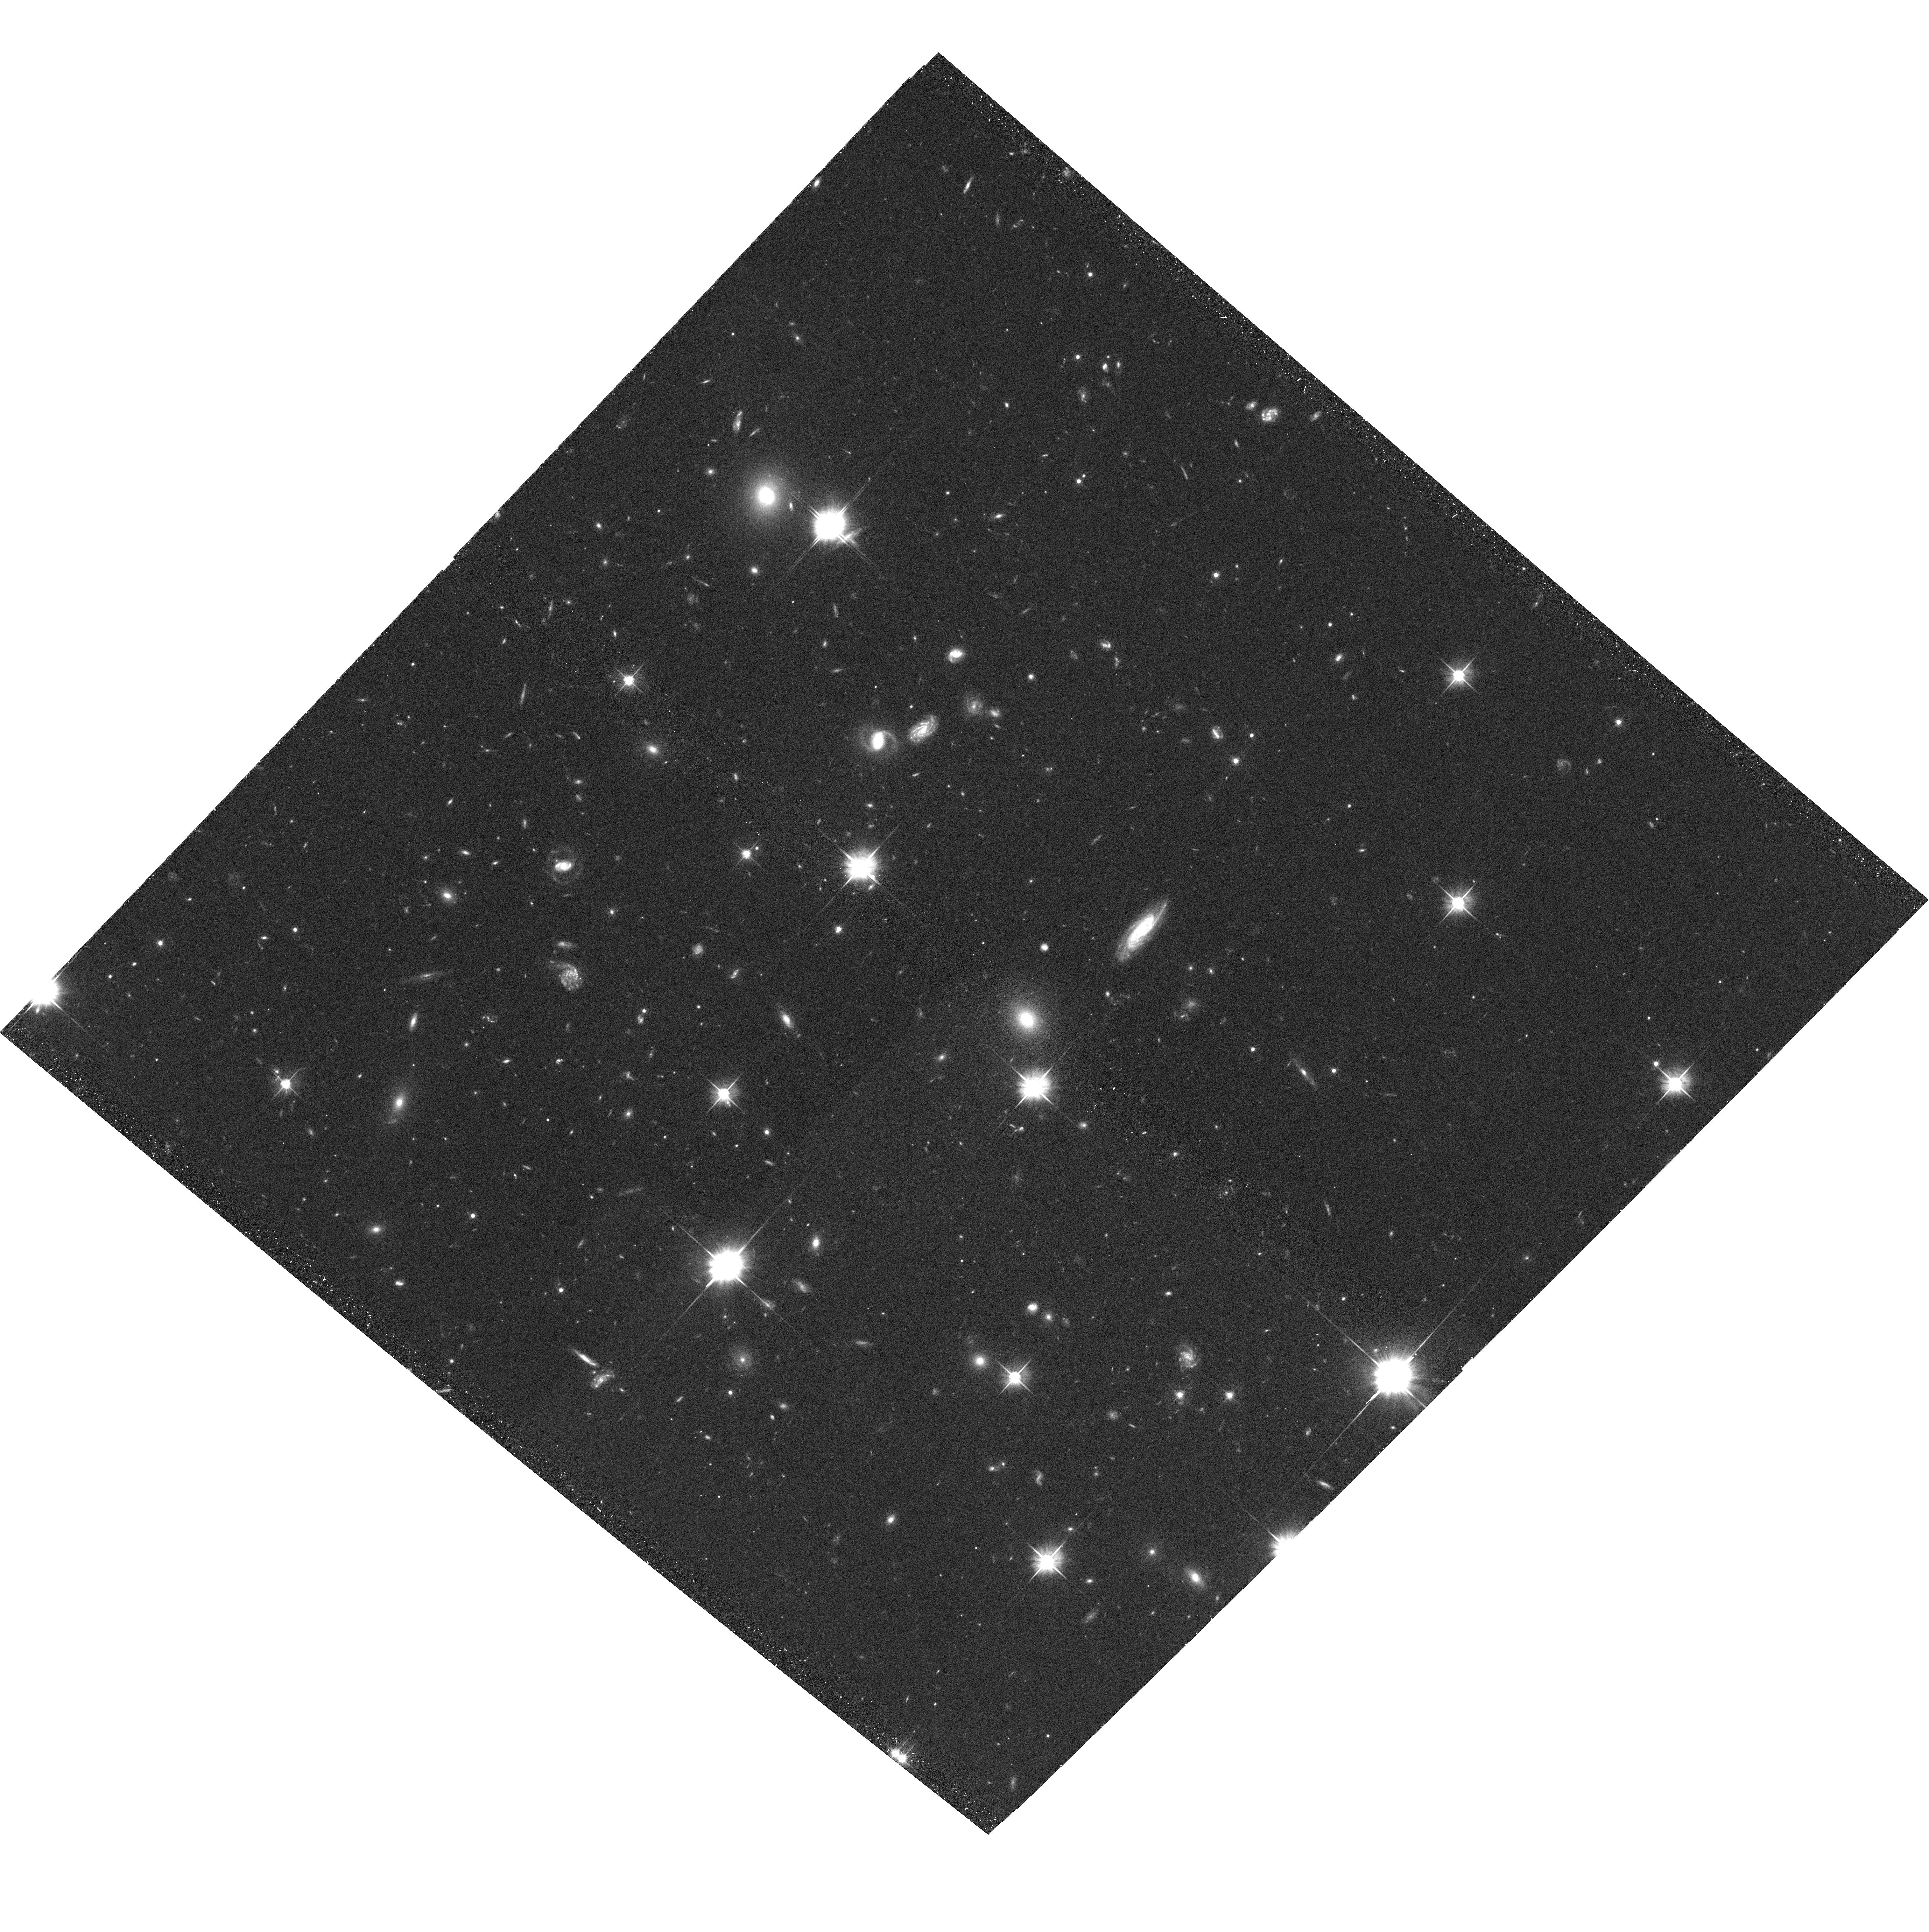
Target: MACSJ0717.5+3745-POS5
Instrument: ACS/WFC
Filter: F606W
Exposure: 33 min
Observation ID: hst_10420_15_acs_wfc_f606w_j97015

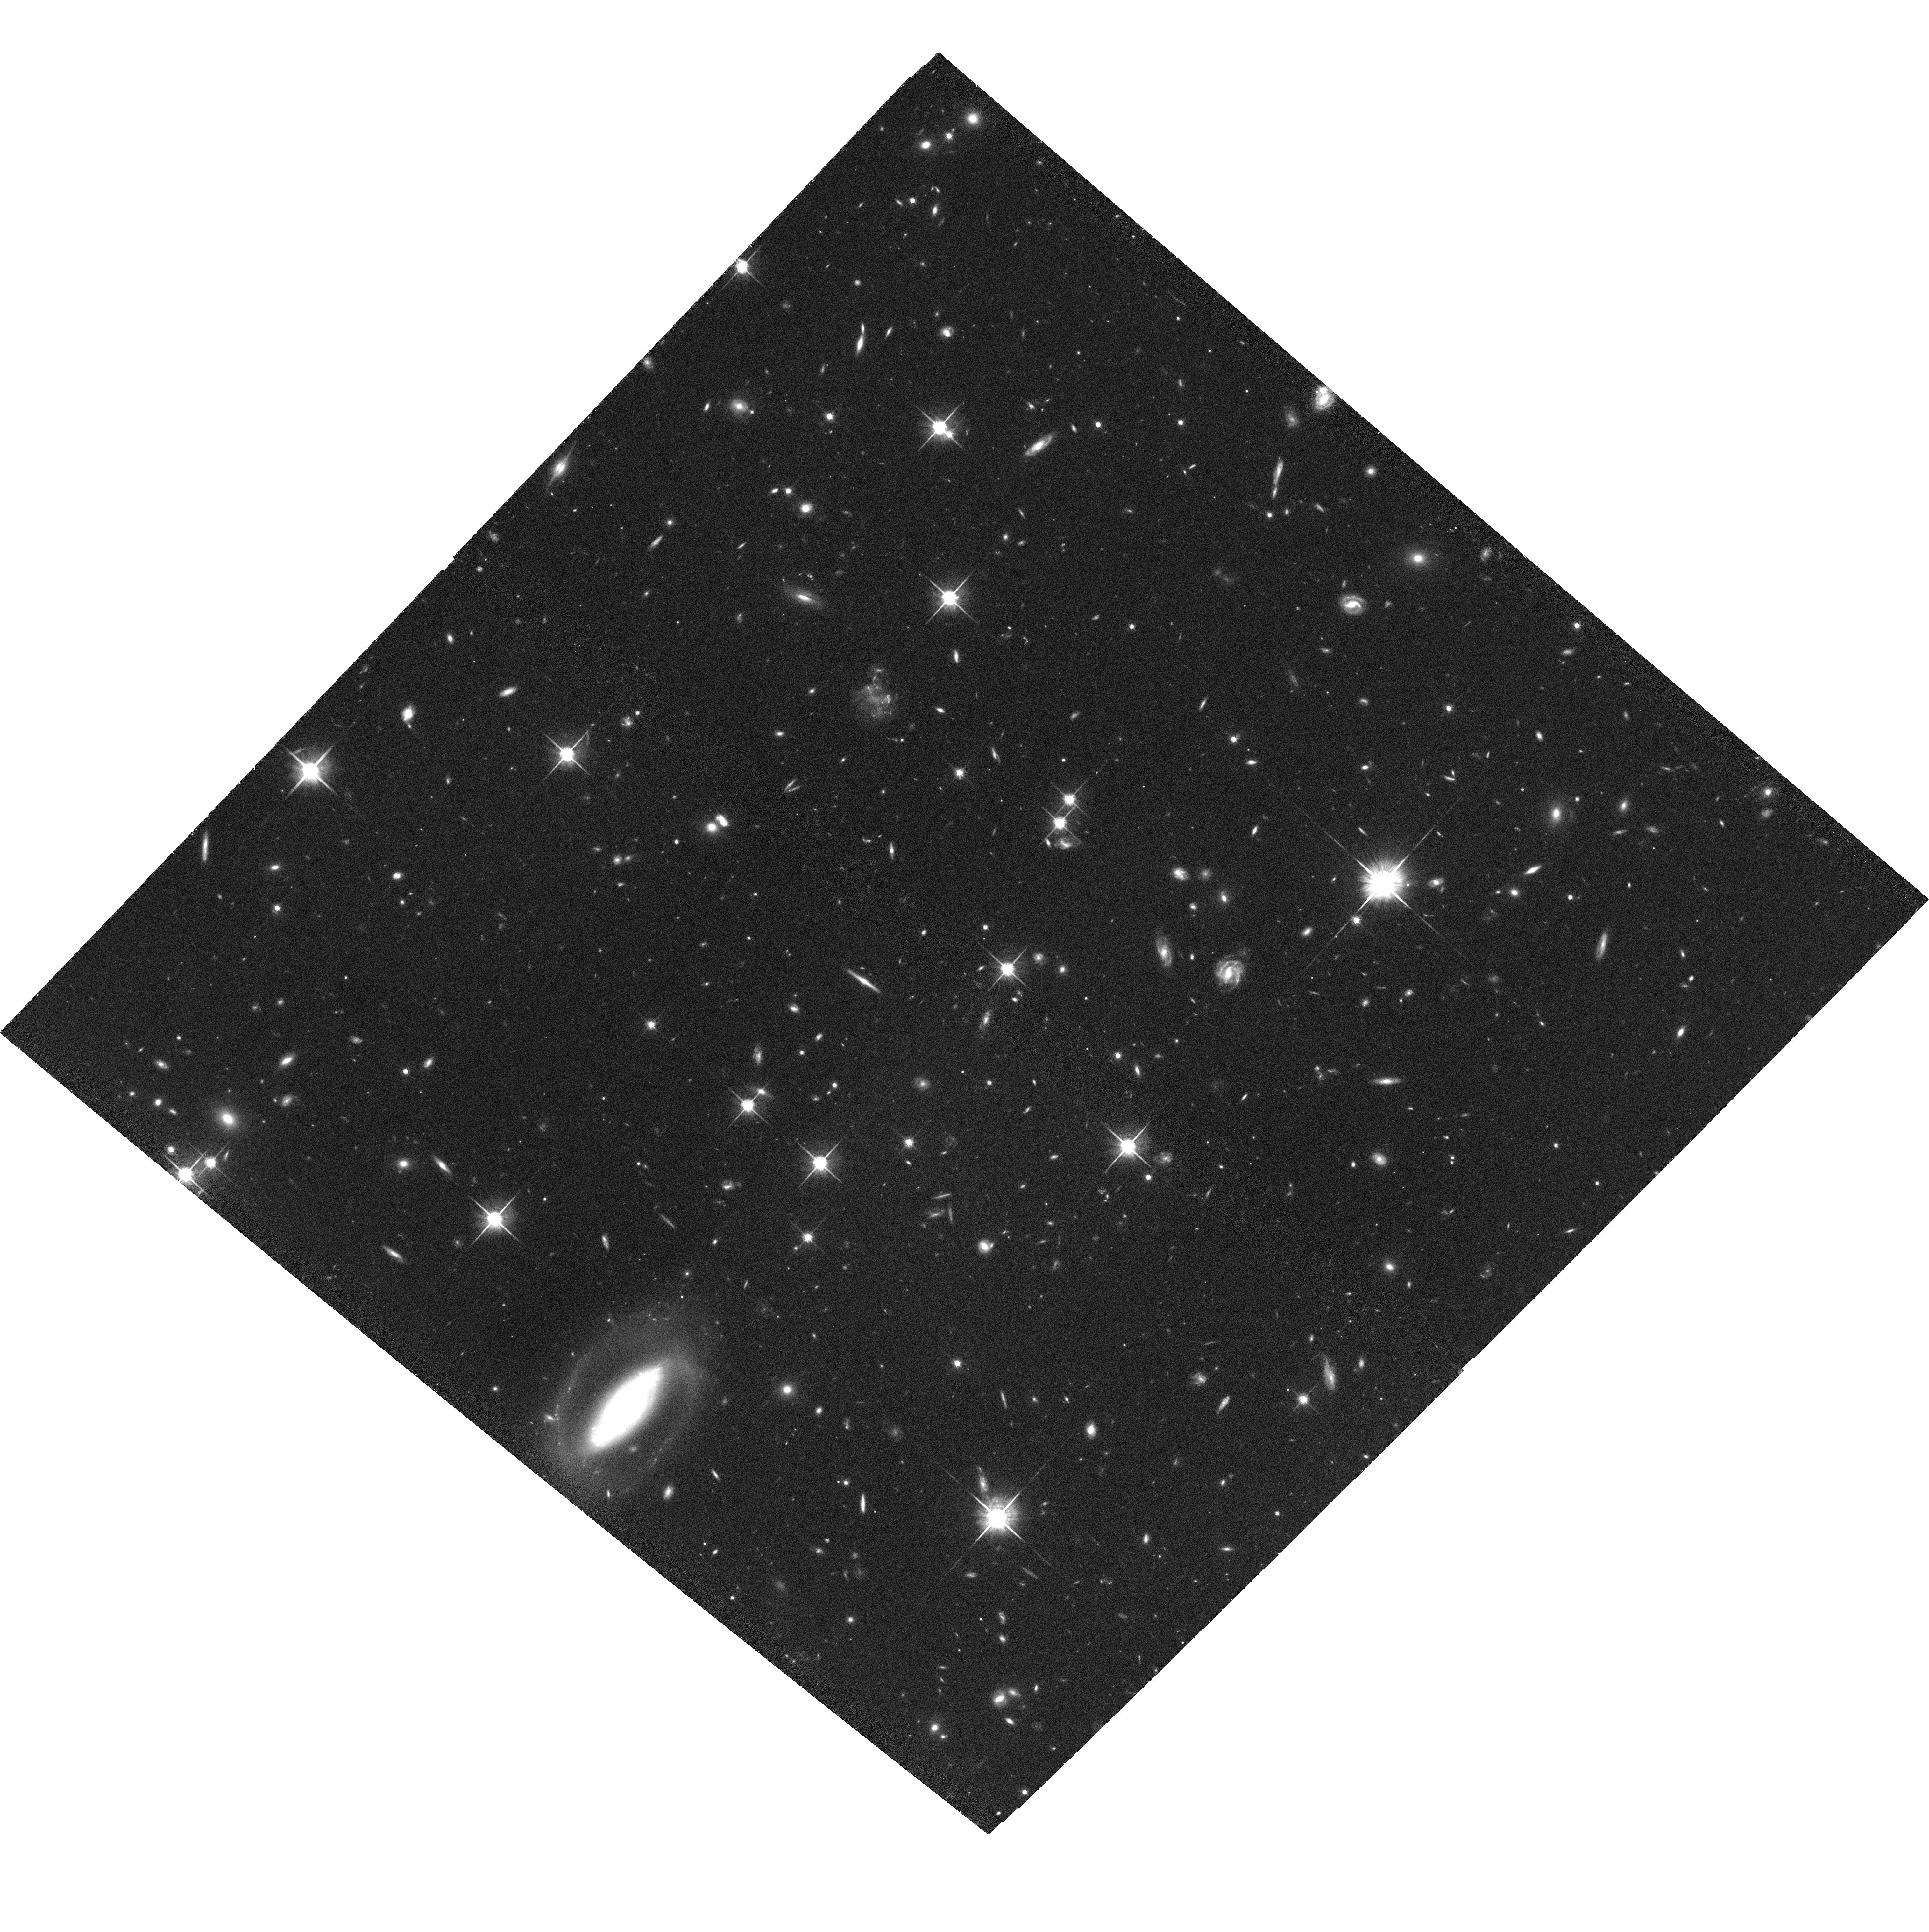
Target: MACSJ0717.5+3745-POS5
Instrument: ACS/WFC
Filter: F814W
Exposure: 1.1 h
Observation ID: hst_10420_14_acs_wfc_f814w_j97014

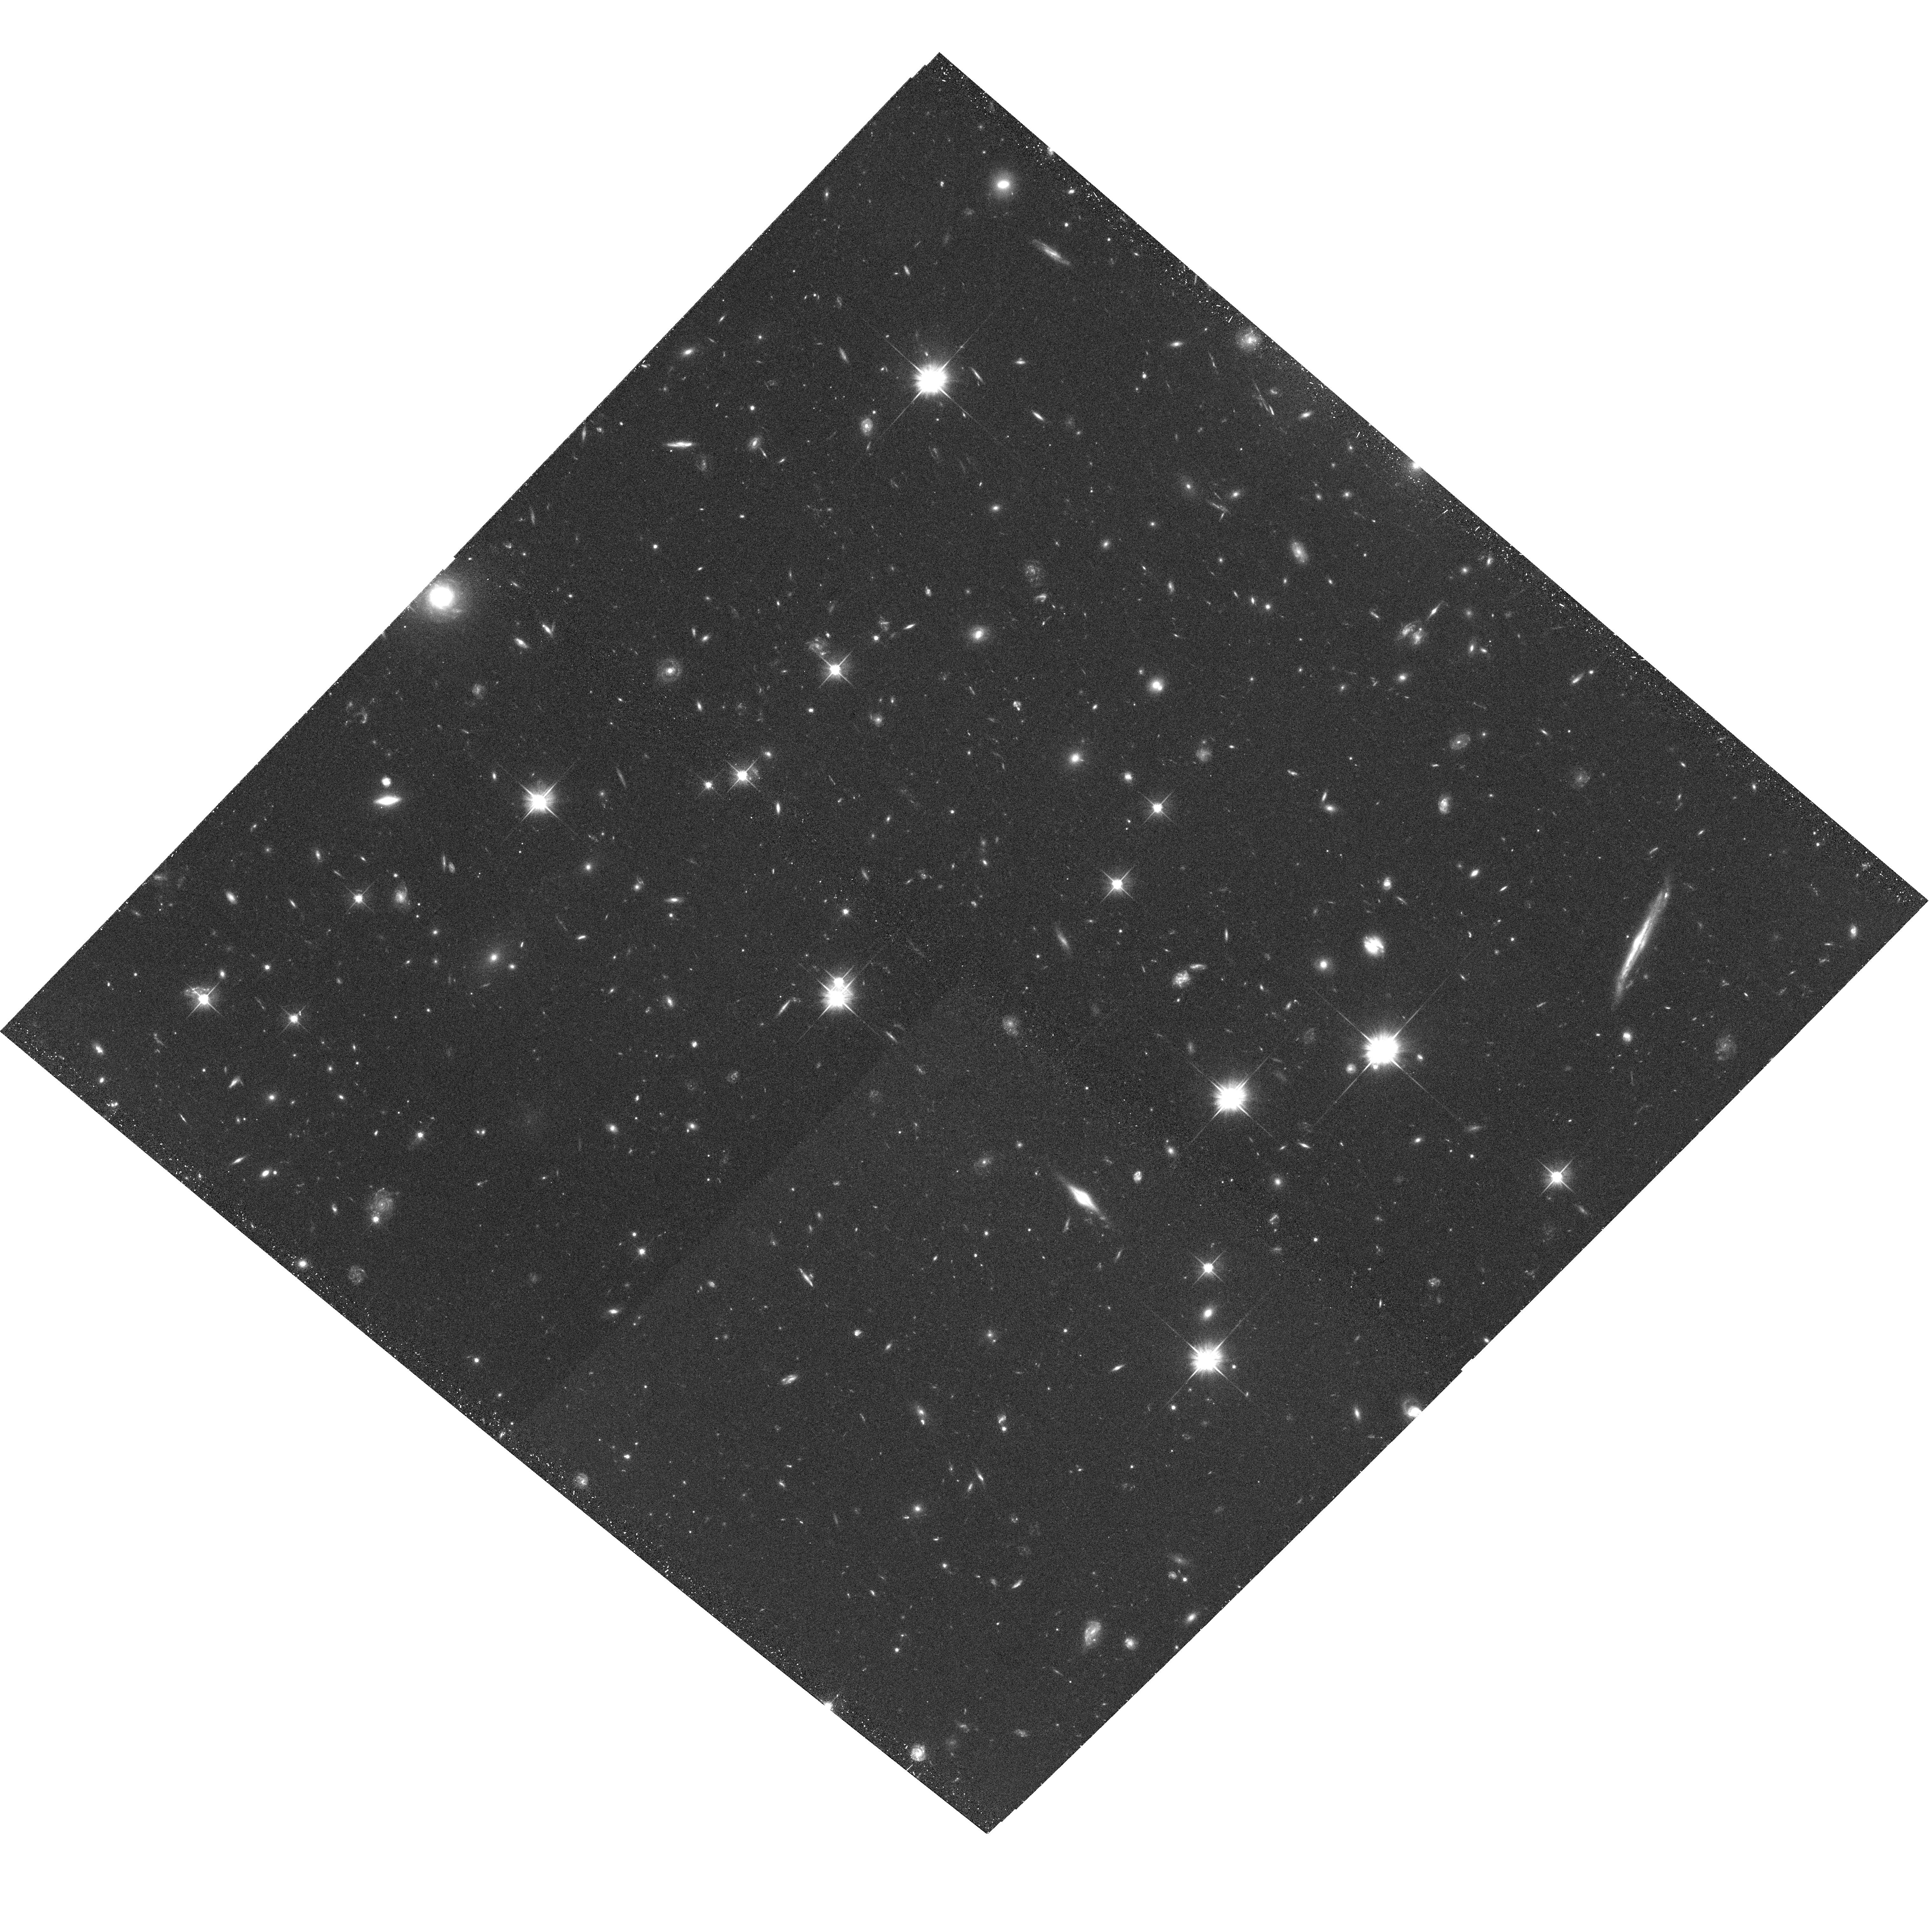
Target: MACSJ0717.5+3745-POS5
Instrument: ACS/WFC
Filter: F606W
Exposure: 33 min
Observation ID: hst_10420_08_acs_wfc_f606w_j97008

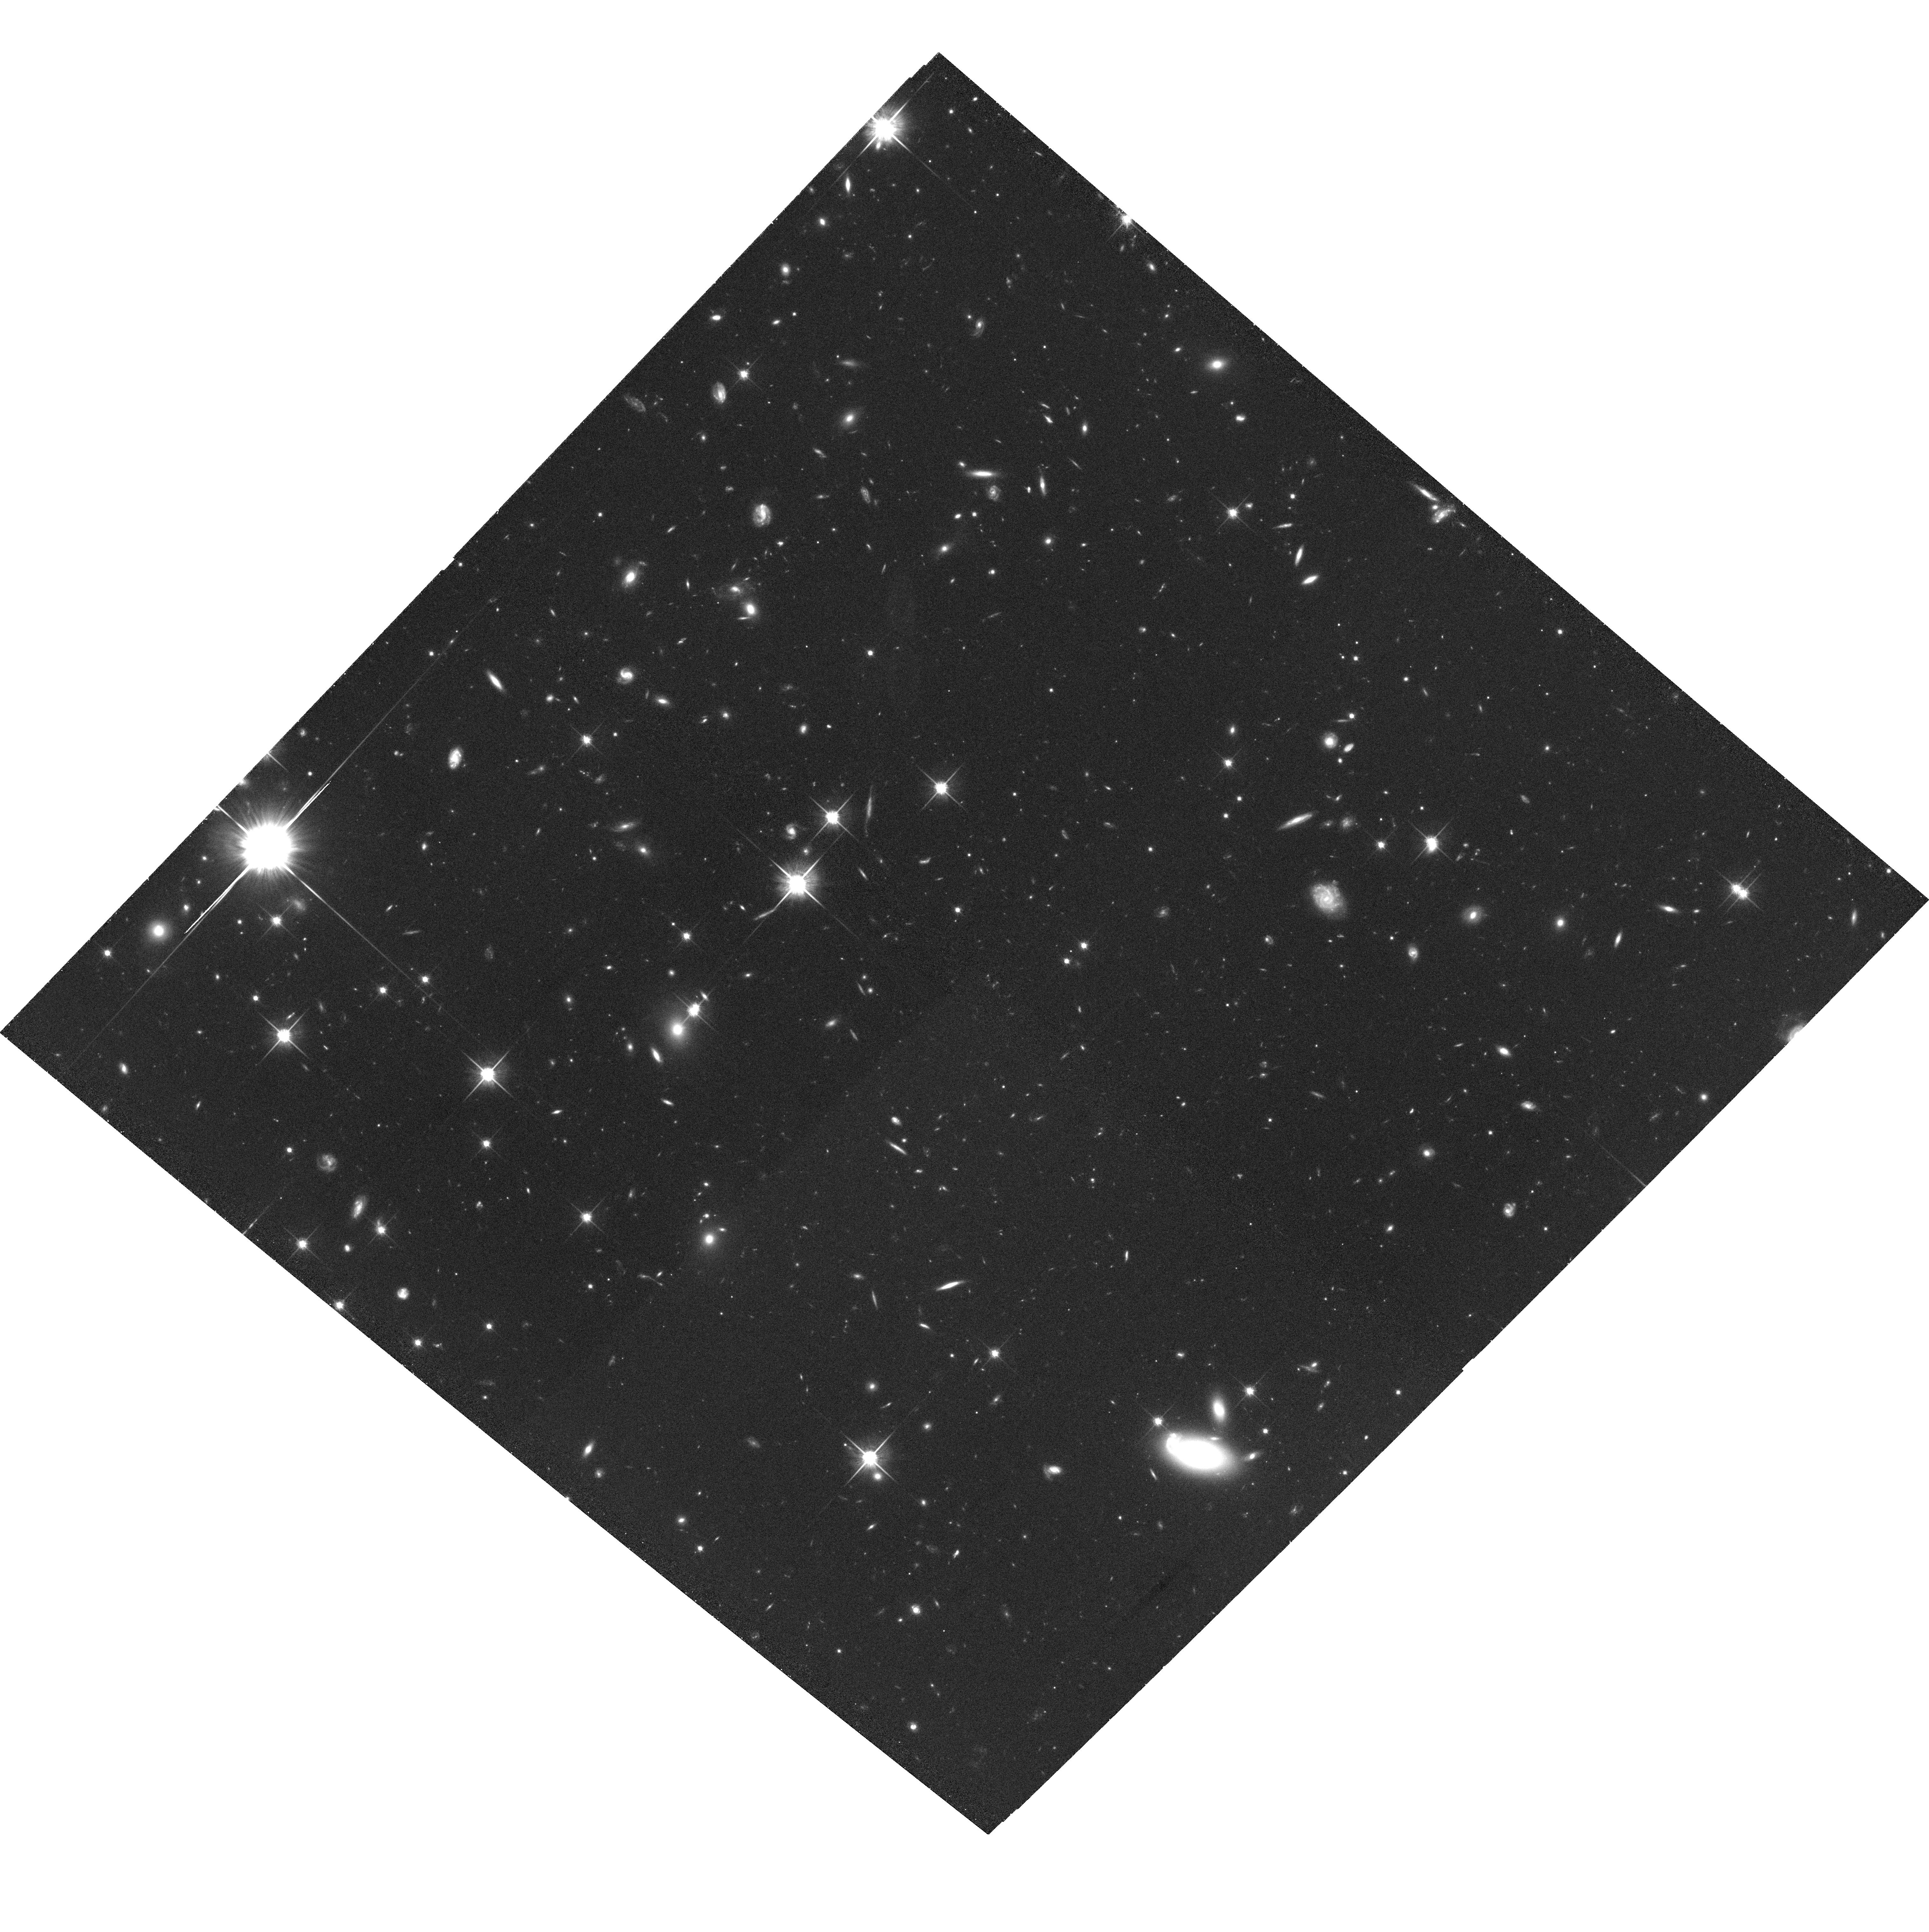
Target: MACSJ0717.5+3745-POS5
Instrument: ACS/WFC
Filter: F814W
Exposure: 1.1 h
Observation ID: hst_10420_18_acs_wfc_f814w_j97018

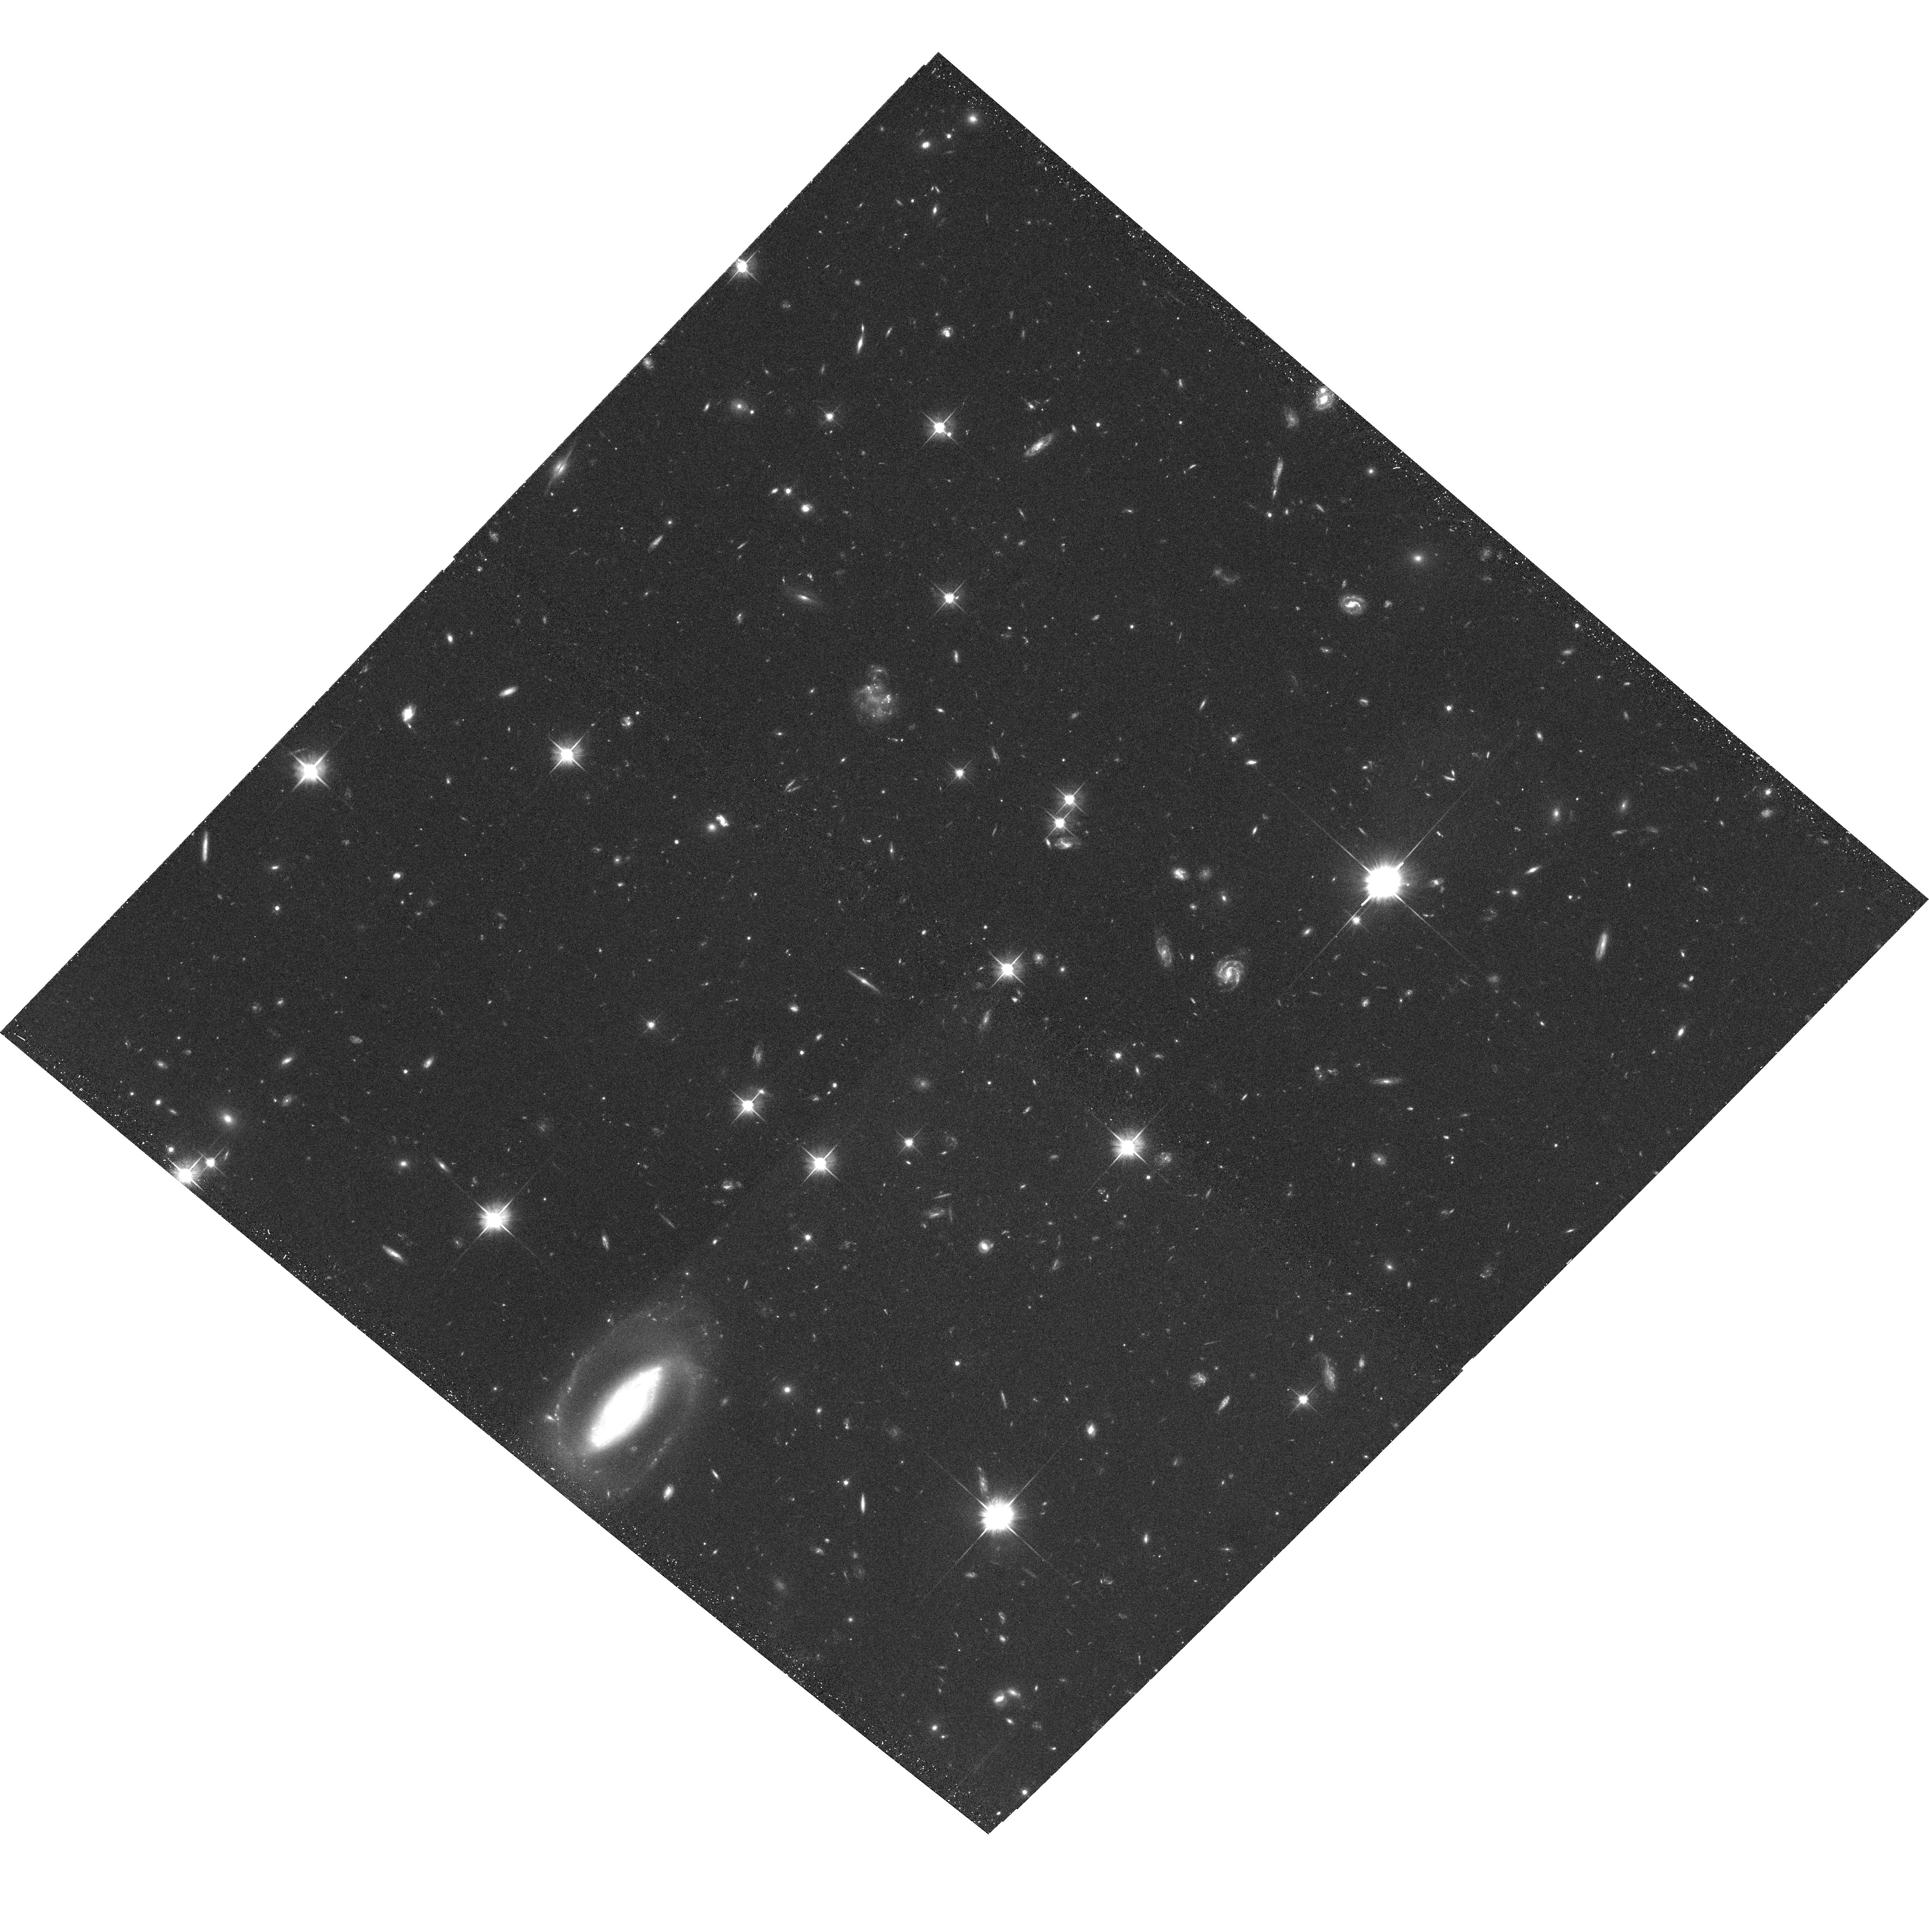
Target: MACSJ0717.5+3745-POS5
Instrument: ACS/WFC
Filter: F606W
Exposure: 33 min
Observation ID: hst_10420_14_acs_wfc_f606w_j97014

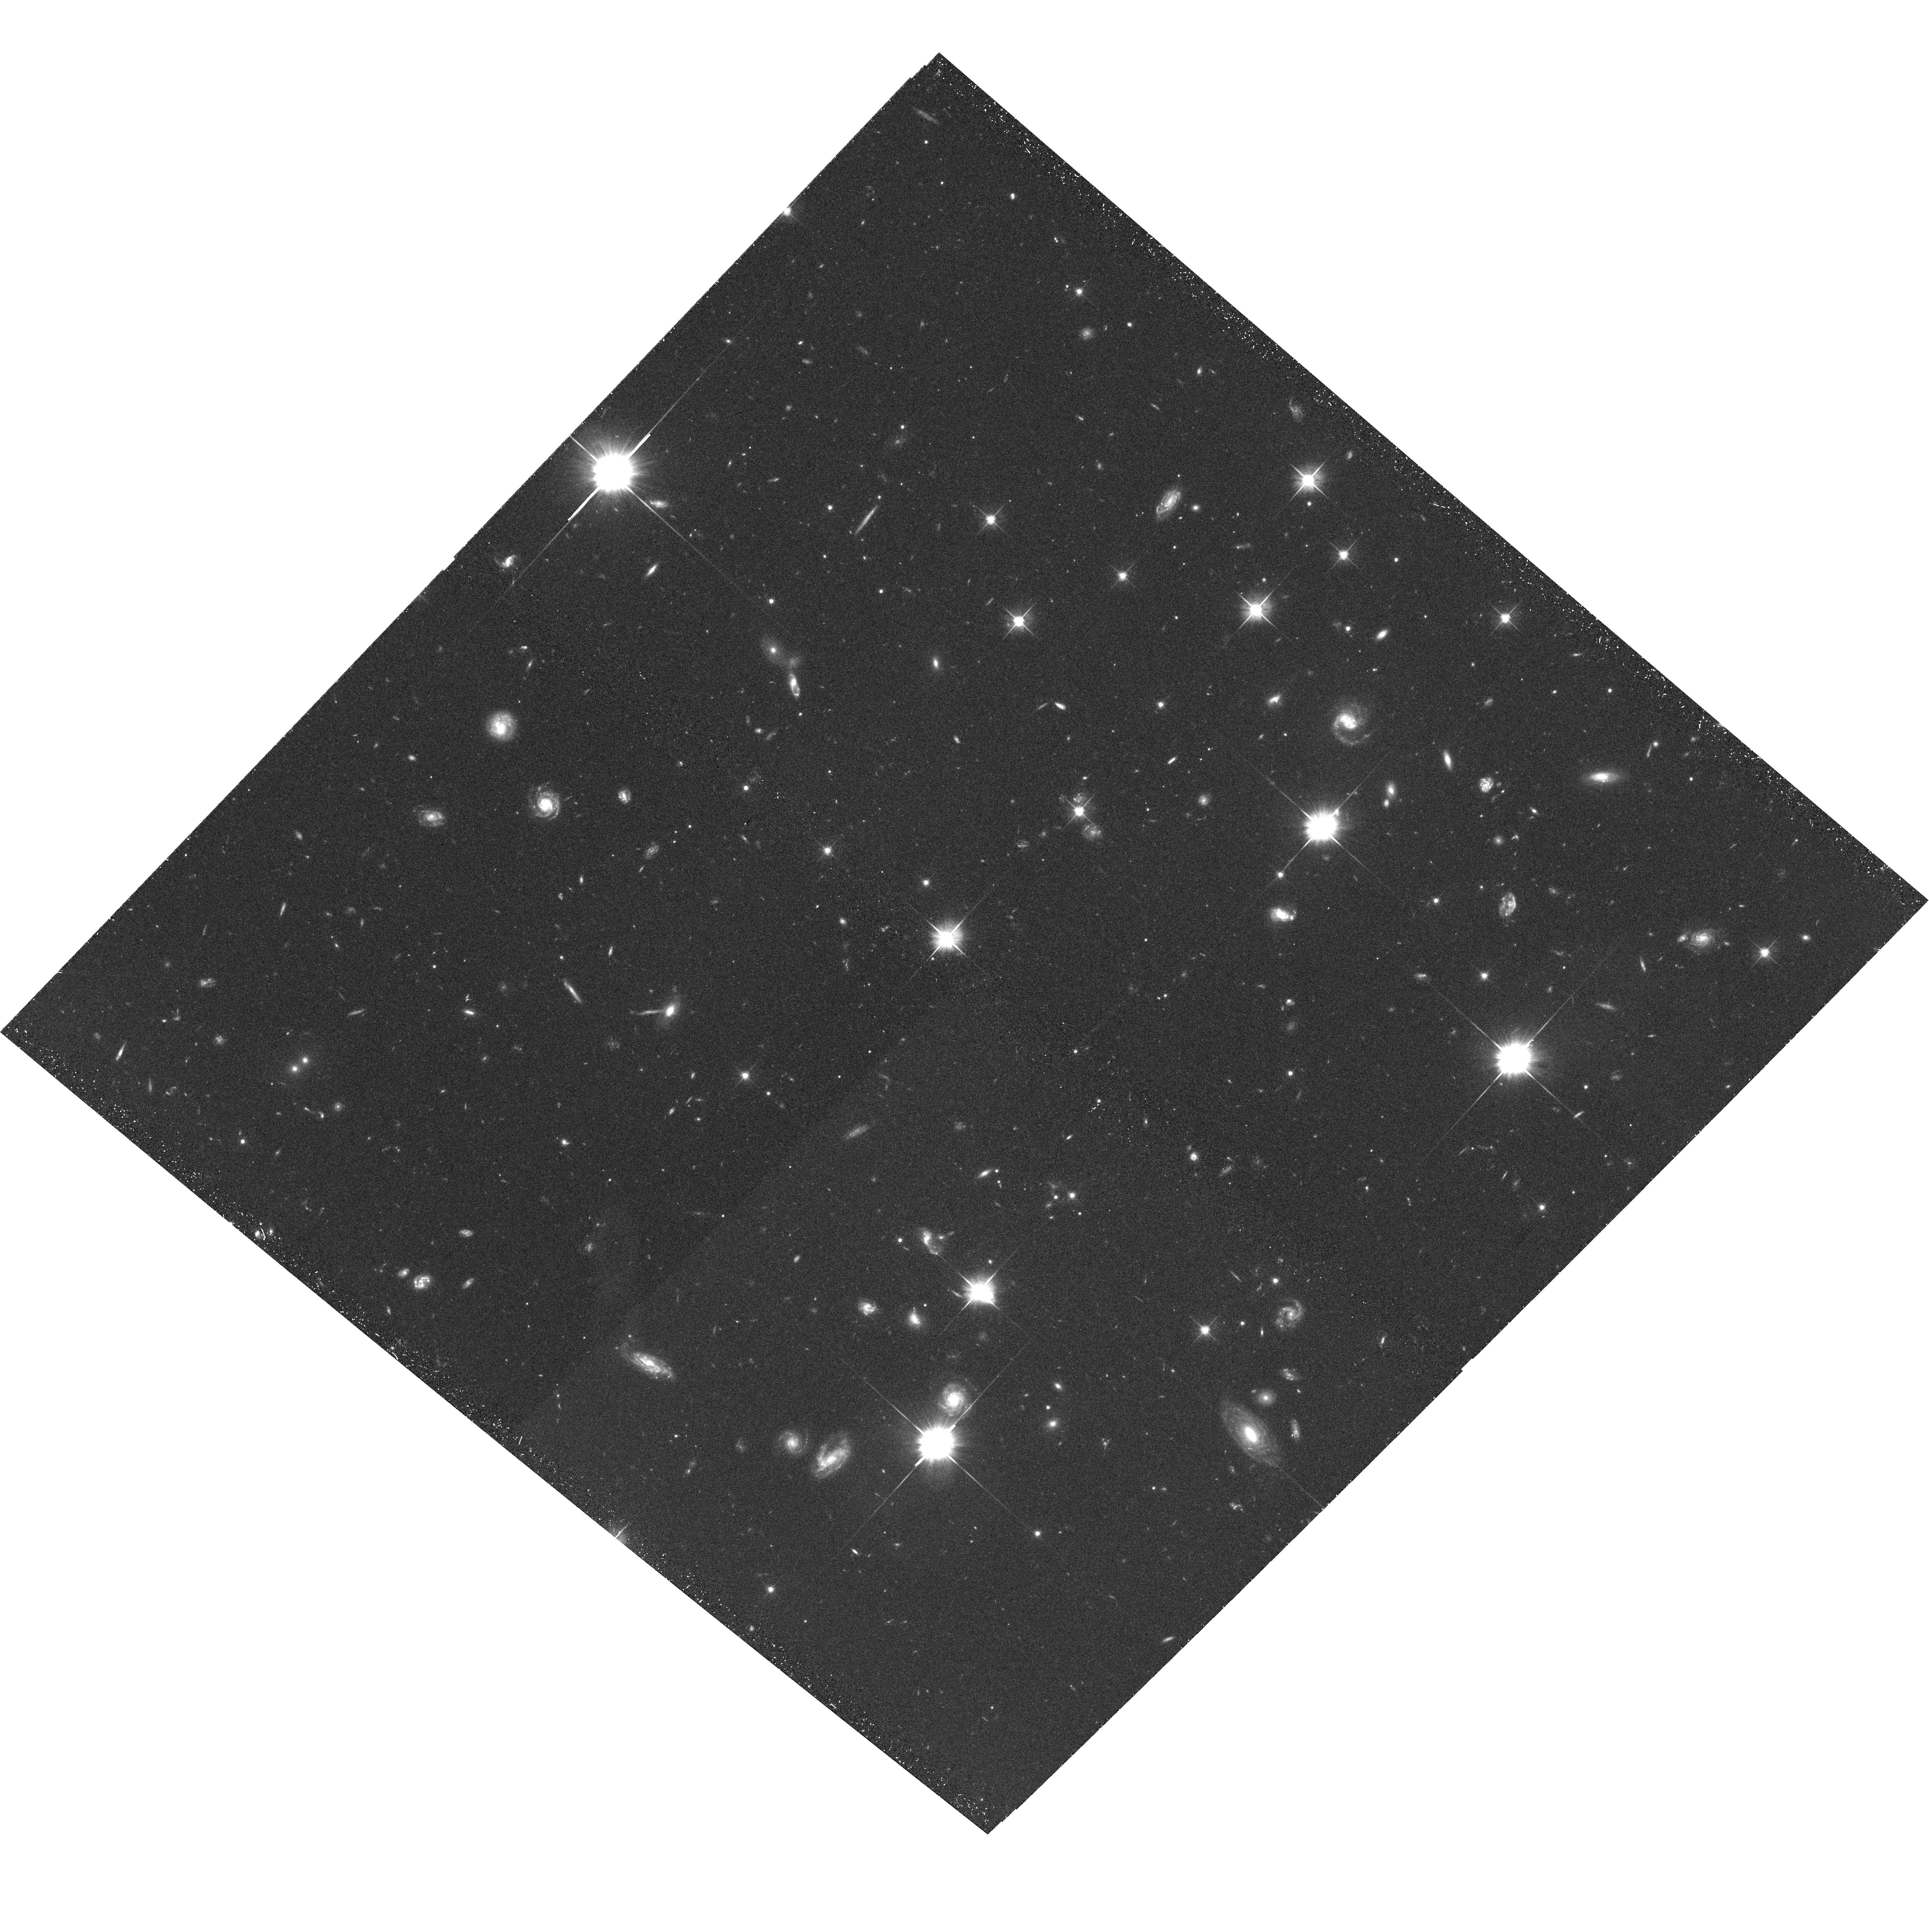
Target: MACSJ0717.5+3745-POS5
Instrument: ACS/WFC
Filter: F606W
Exposure: 33 min
Observation ID: hst_10420_12_acs_wfc_f606w_j97012

The assembly of a massive galaxy cluster: The 4/h Mpc filament feeding MACSJ0717.5+3745 (PI: Ebeling, Harald)

We propose a deep ACS/WFC F606W+F814W mosaic of the massive cluster MACSJ0717.5+3745 at z=0.55 in order to obtain the first direct detection of cluster evolution through infall of matter along large-scale filaments. Existing optical, X-ray, and groundbased weak-lensing data show strong evidence of galaxy groups and dark matter in a coherent structure spanning at least 10 arcmin (4/h Mpc, LCDM) in the plane of the sky. The size of this object rules out prior interaction between the groups and the cluster, thus making it a prime candidate for a genuine filament as opposed to a merger remnant. The proposed observation will 1) allow the first direct measurement of the dark matter content and mass distribution along a large-scale filament via weak lensing, and 2) provide, through galaxy morphology and resolved colour information, unprecedented insights into the physical processes and environmental effects governing the transition from field to cluster galaxies.